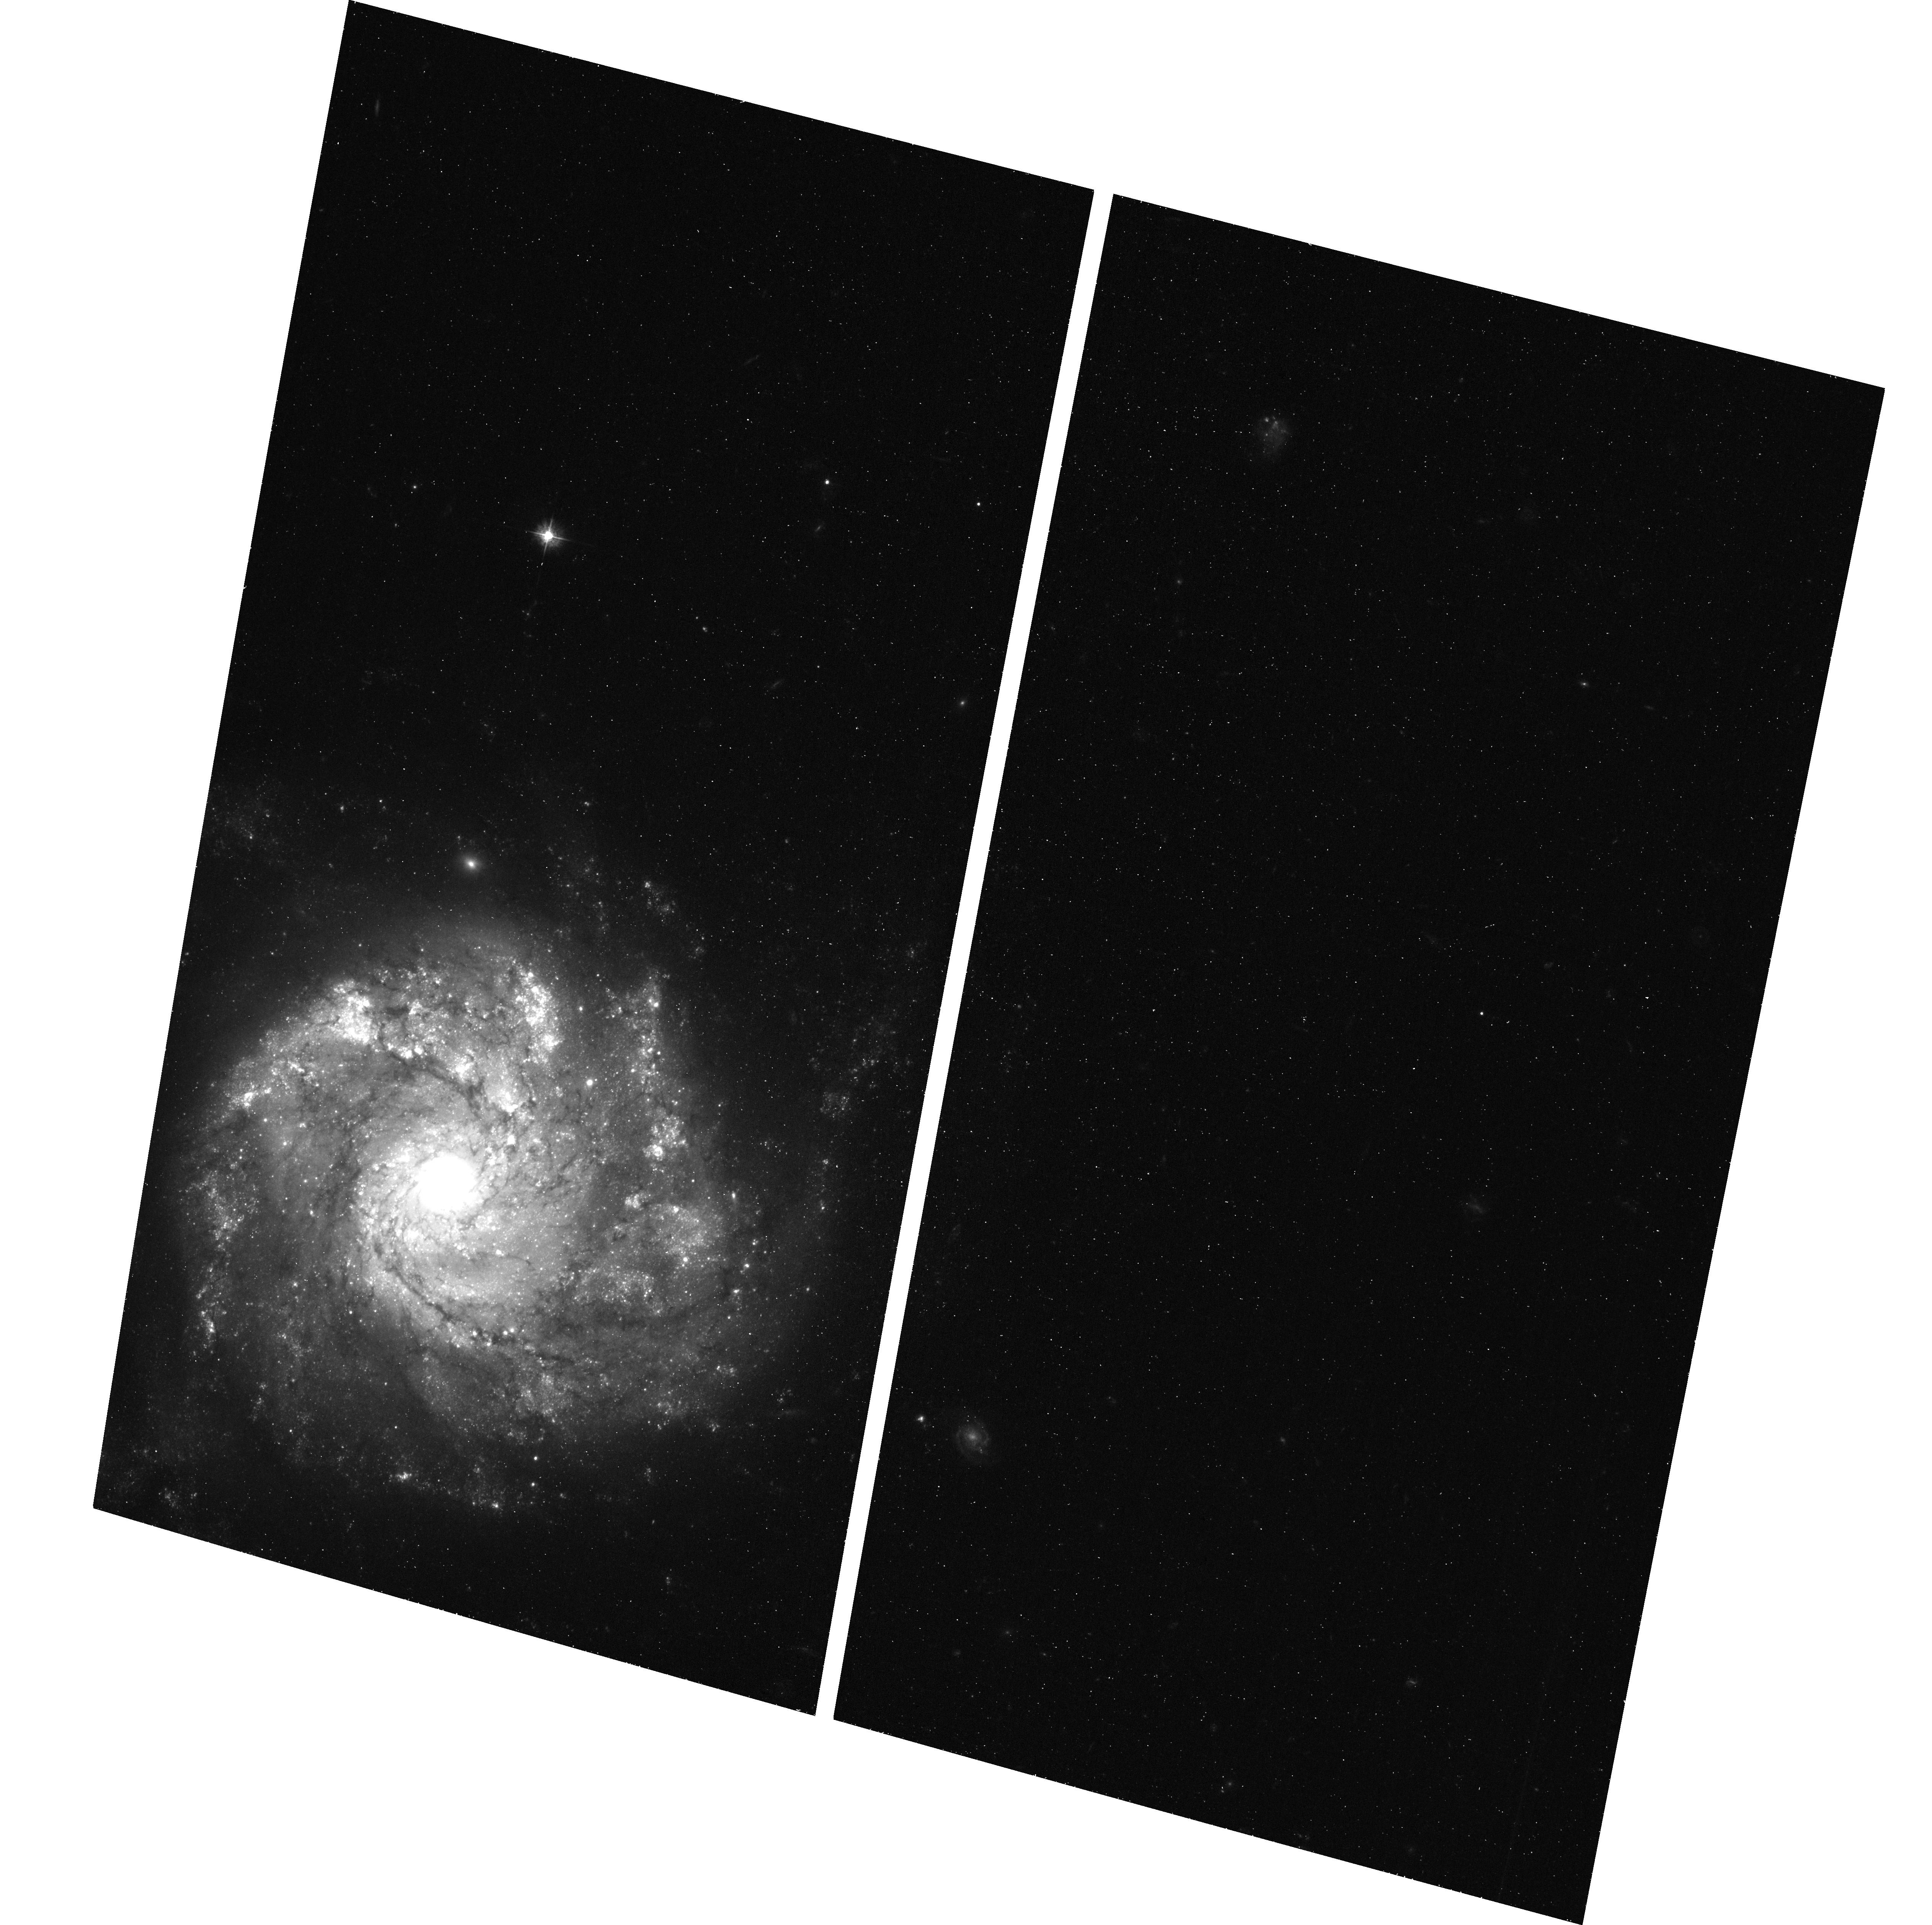
Target: SN-2012Z. Instrument: ACS/WFC. Filter: F435W. Exposure: 40 min. Observation ID: hst_13757_03_acs_wfc_f435w_jcmu03

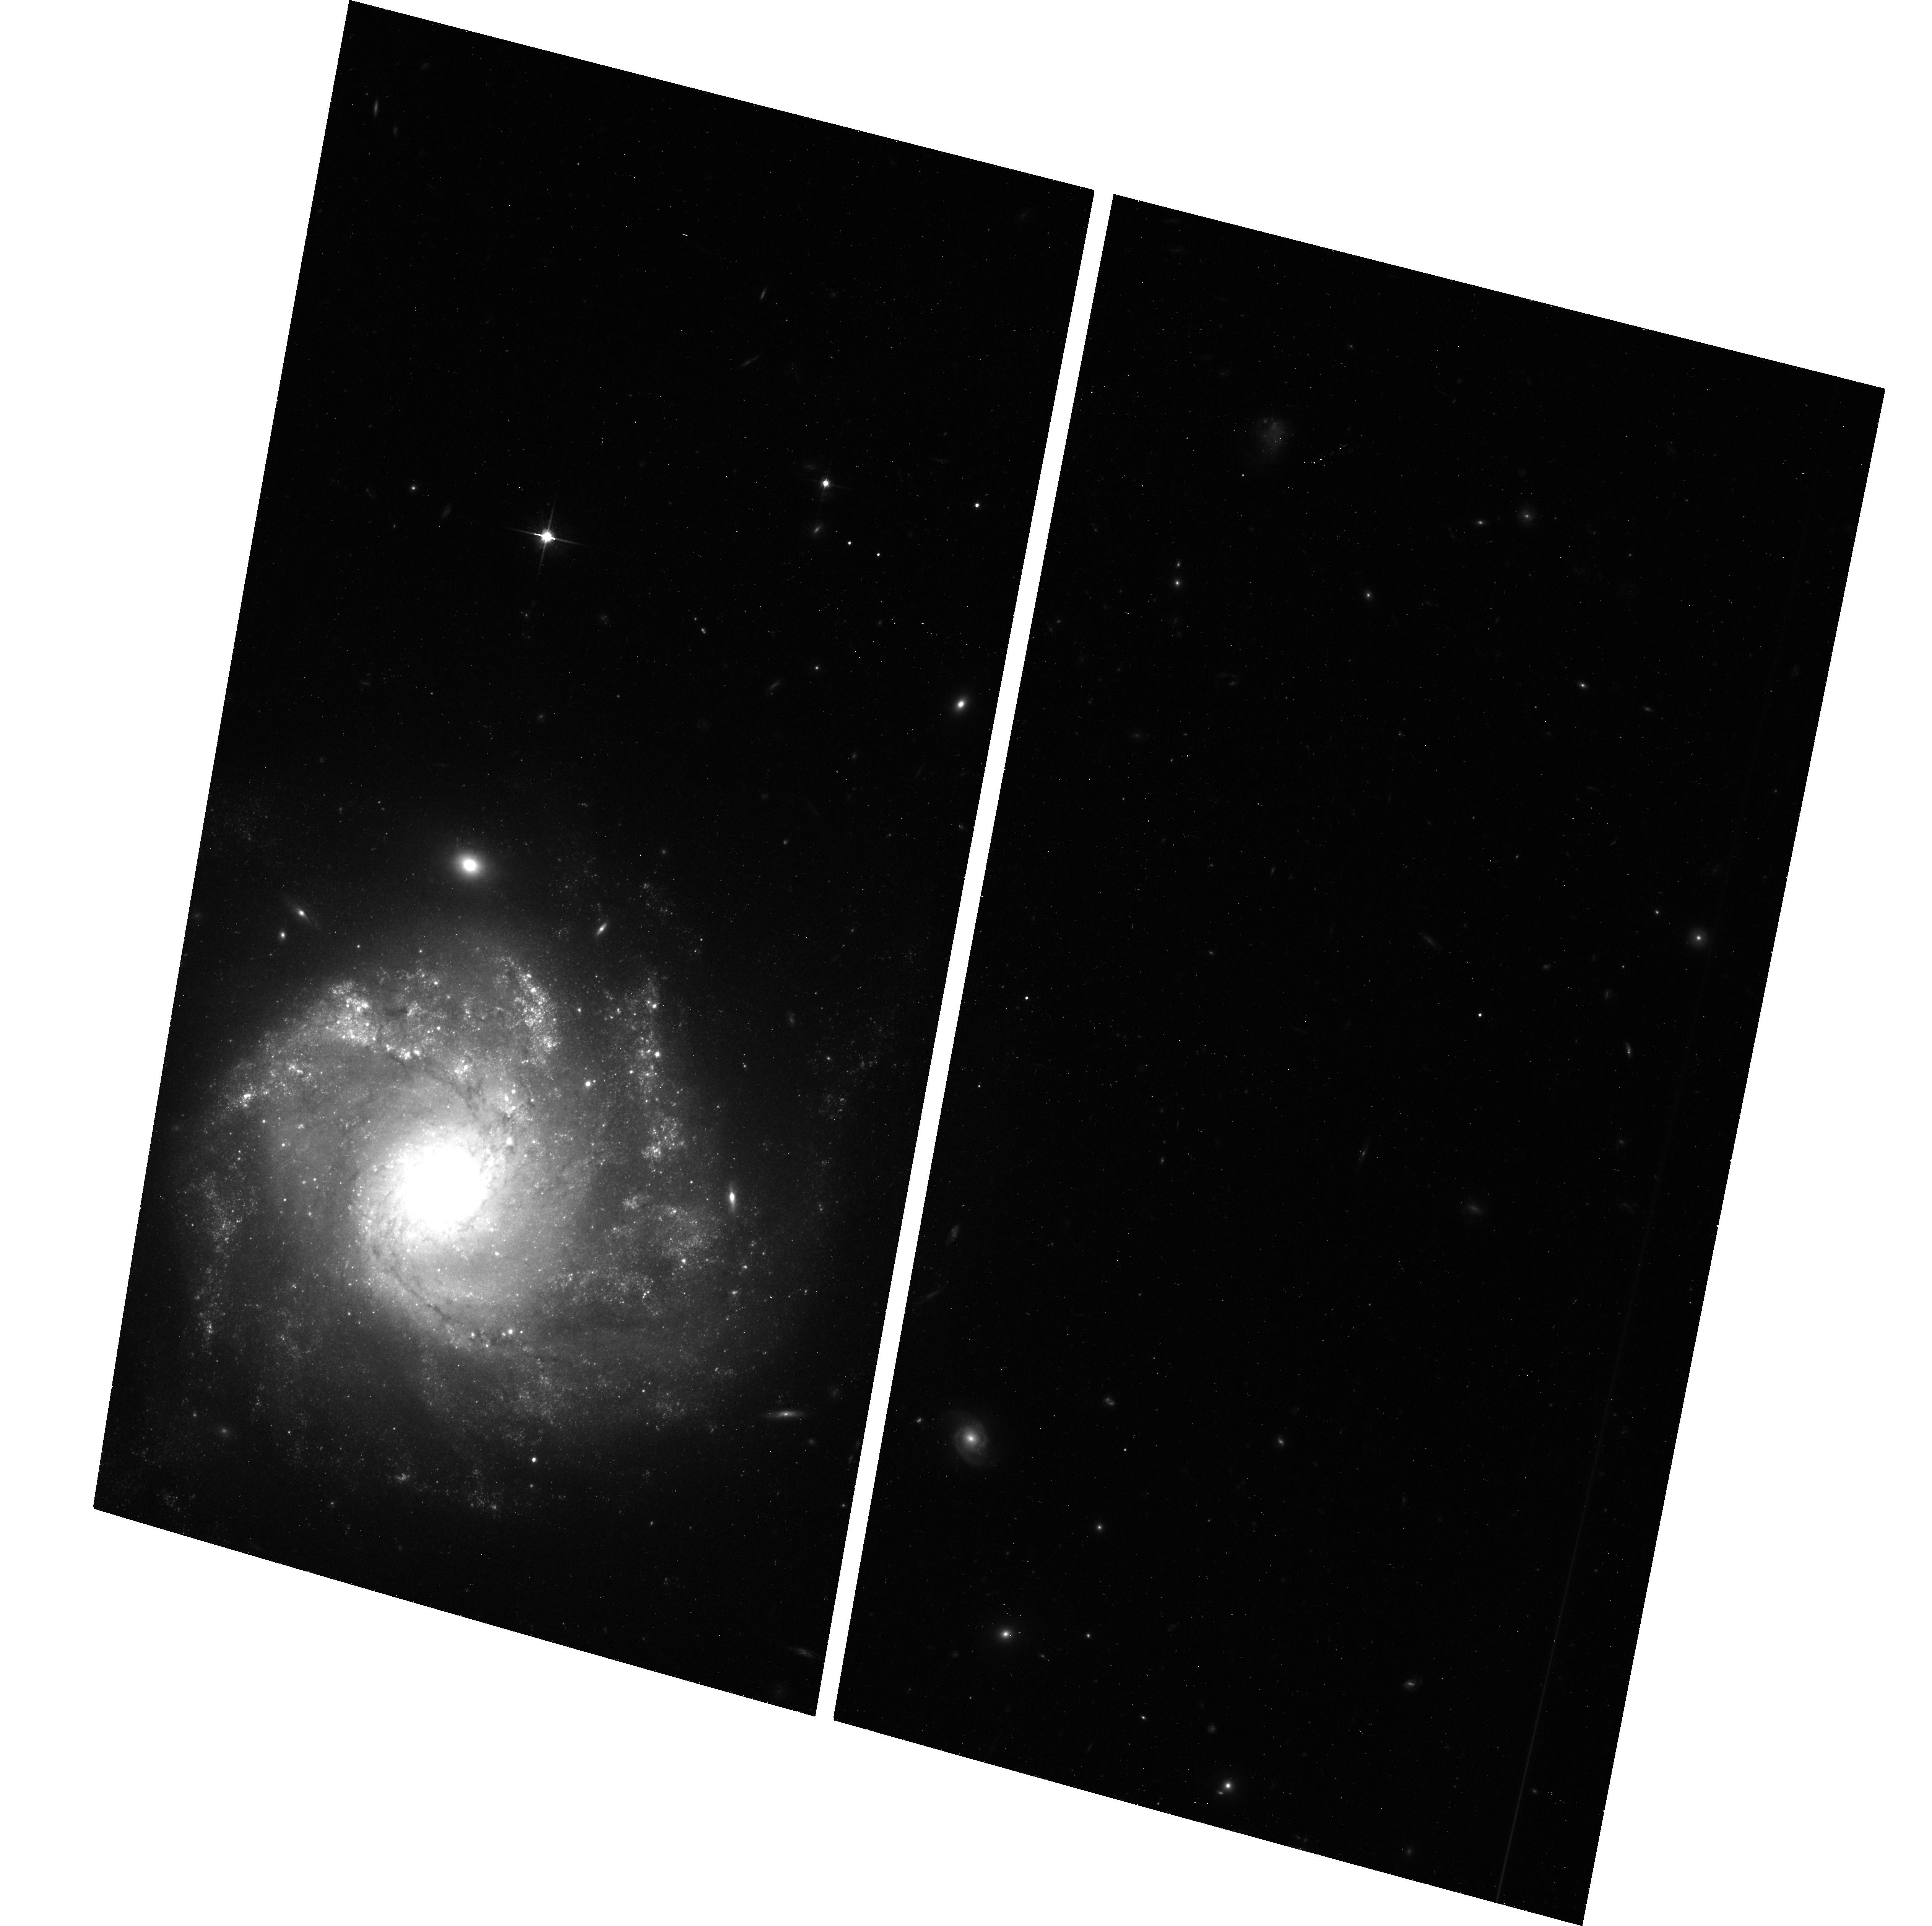
Target: SN-2012Z. Instrument: ACS/WFC. Filter: F814W. Exposure: 43 min. Observation ID: hst_13757_02_acs_wfc_f814w_jcmu02

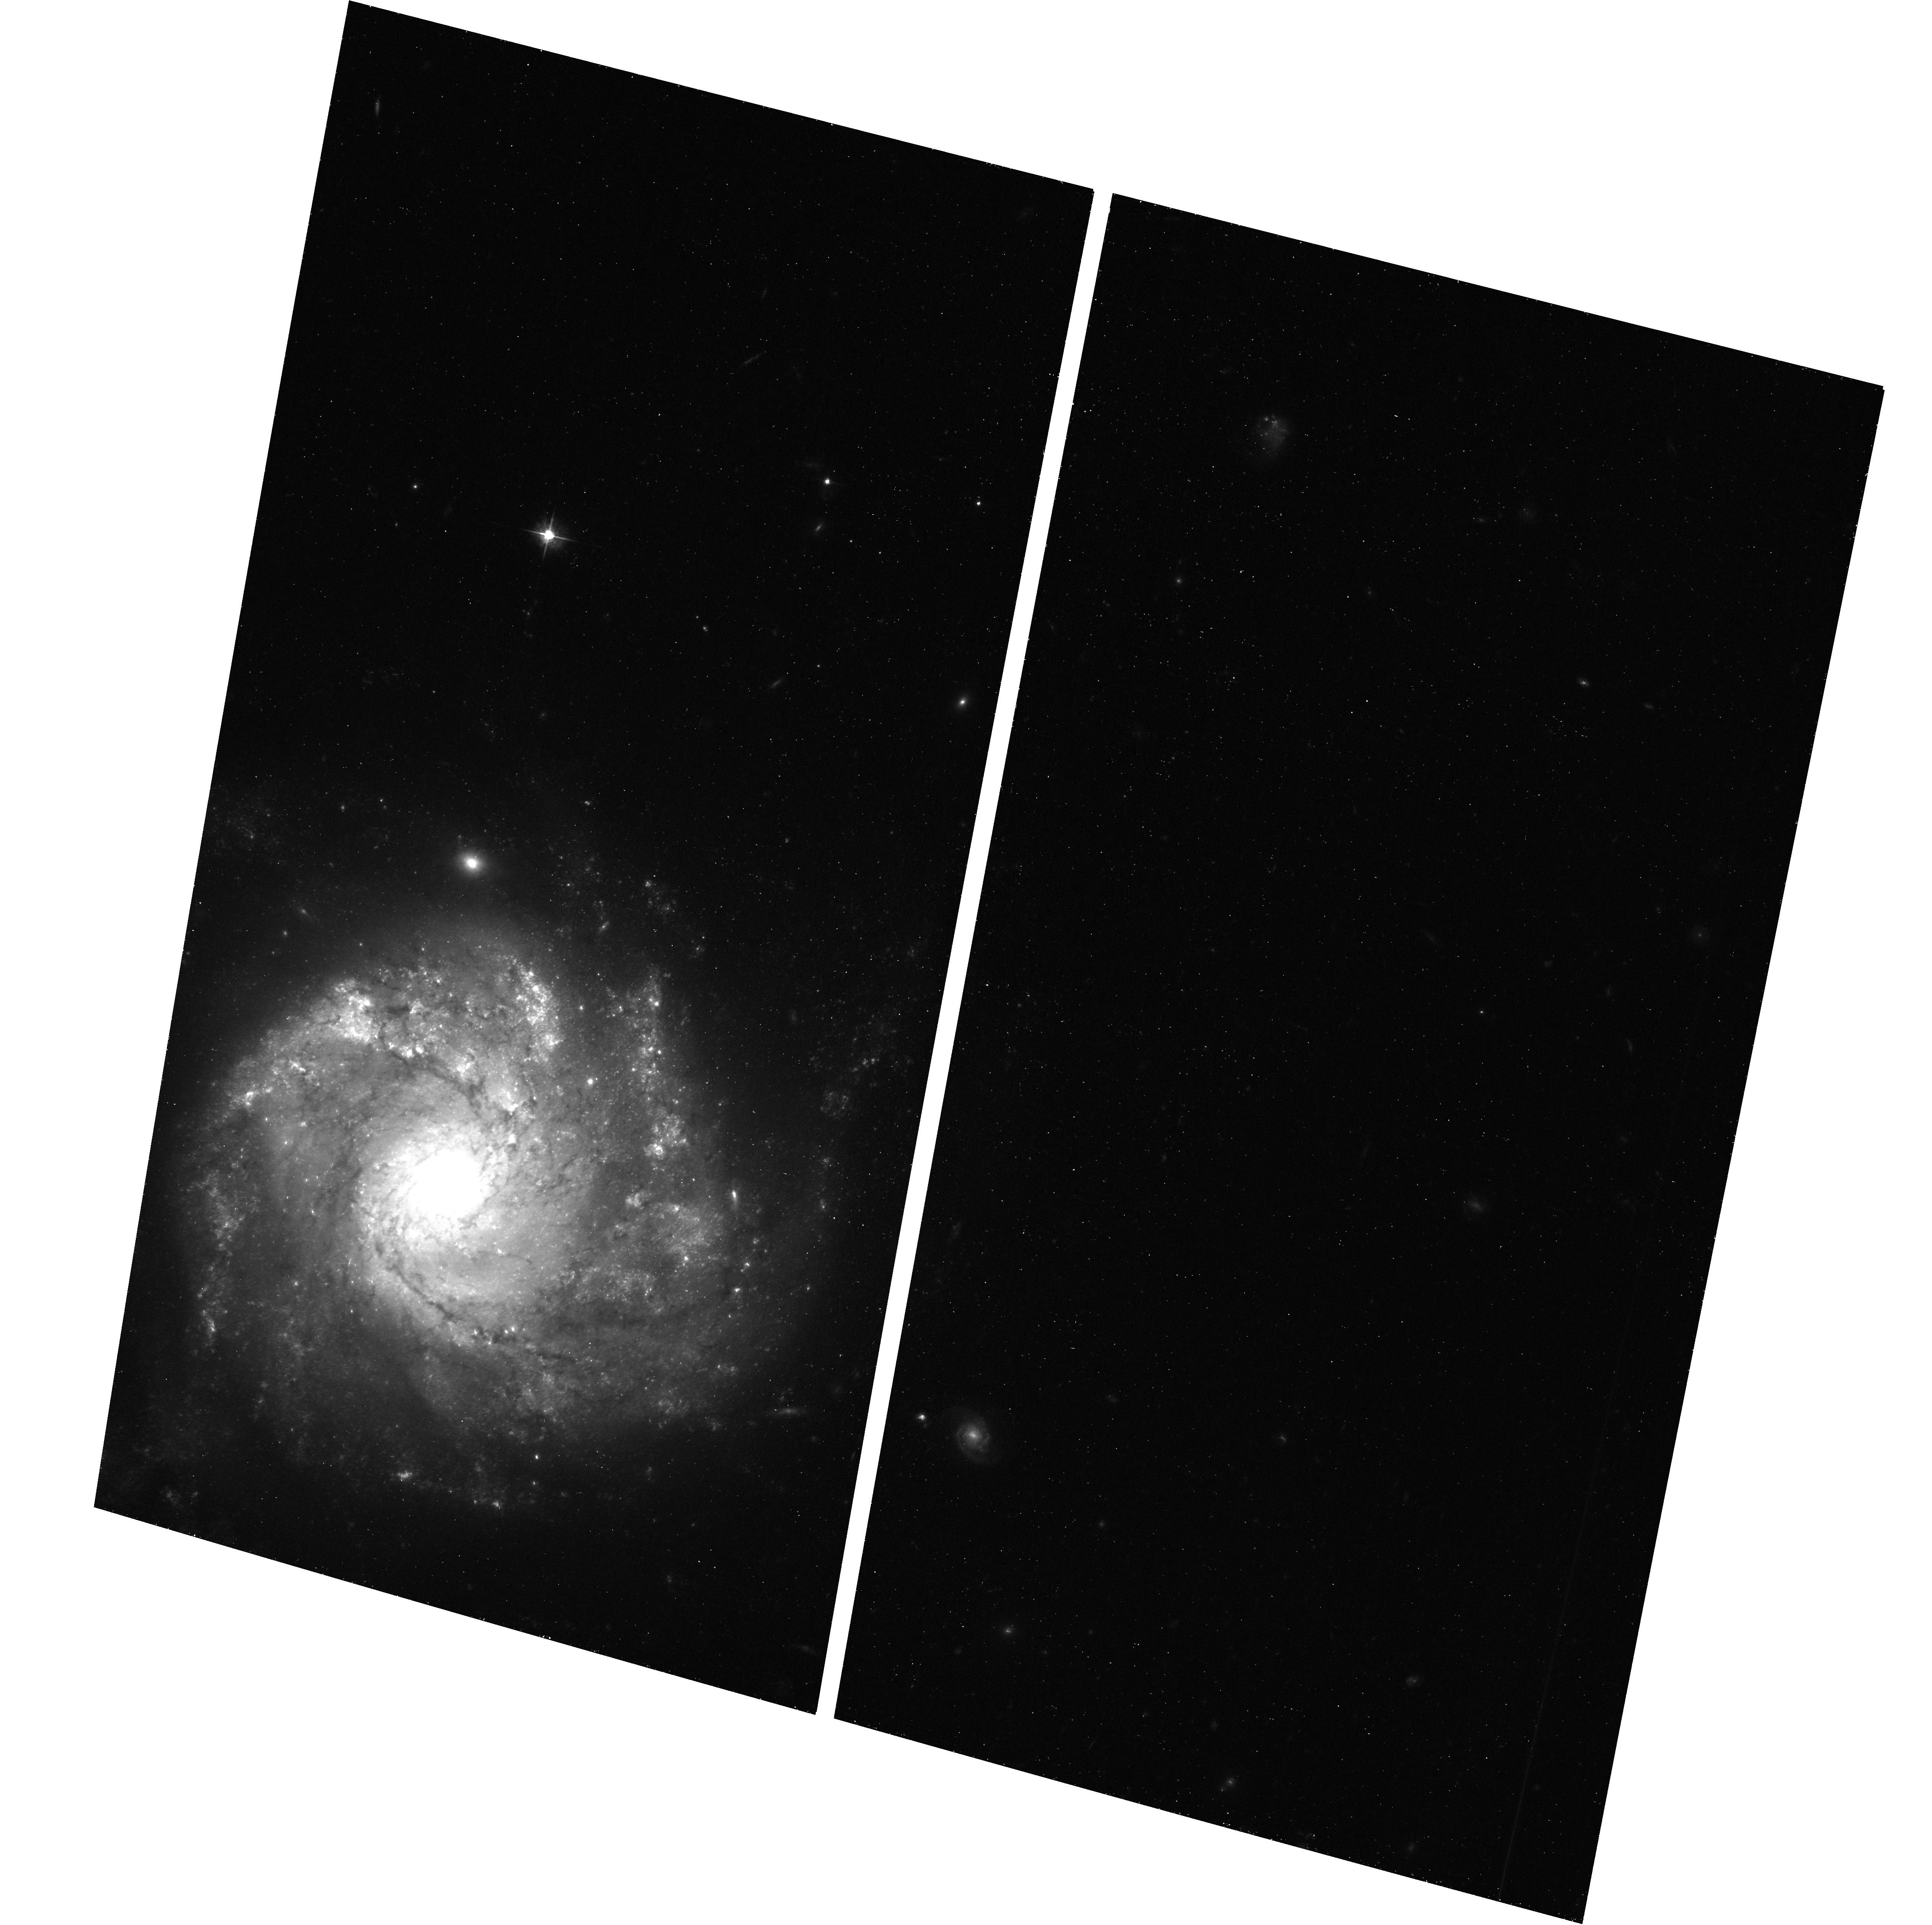
Target: SN-2012Z. Instrument: ACS/WFC. Filter: F555W. Exposure: 43 min. Observation ID: hst_13757_01_acs_wfc_f555w_jcmu01

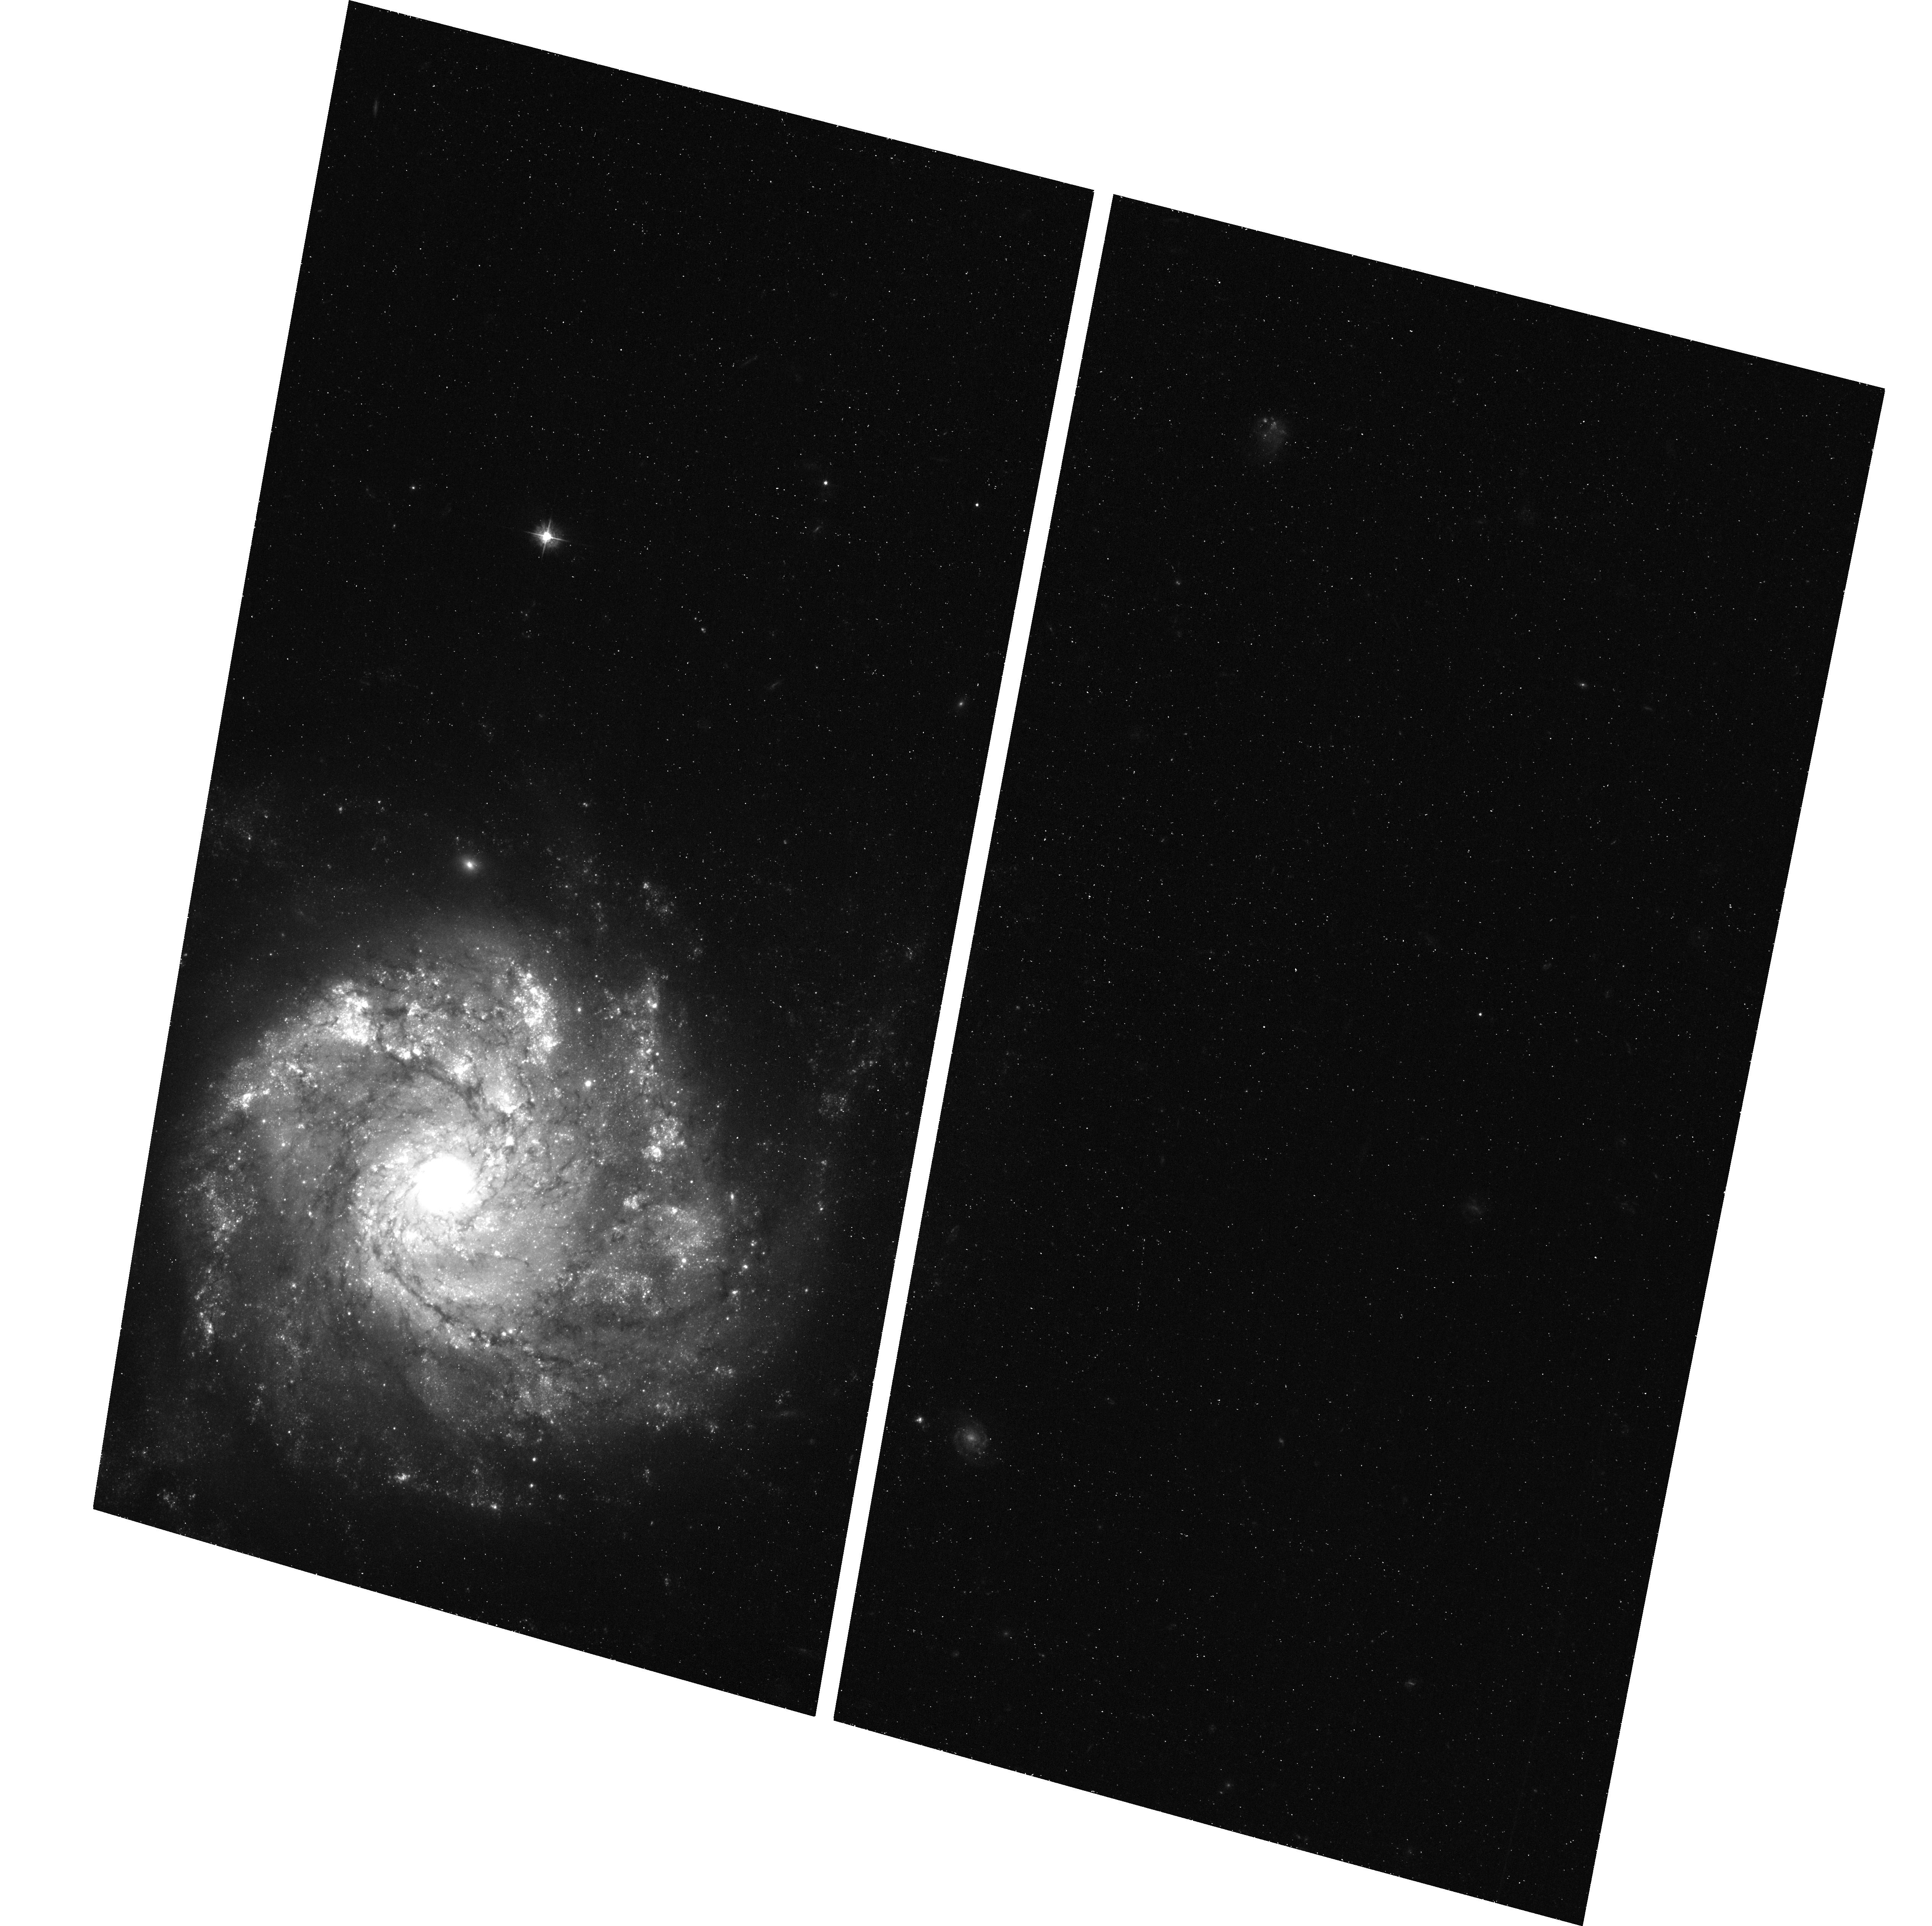
Target: SN-2012Z. Instrument: ACS/WFC. Filter: F435W. Exposure: 40 min. Observation ID: hst_13757_04_acs_wfc_f435w_jcmu04

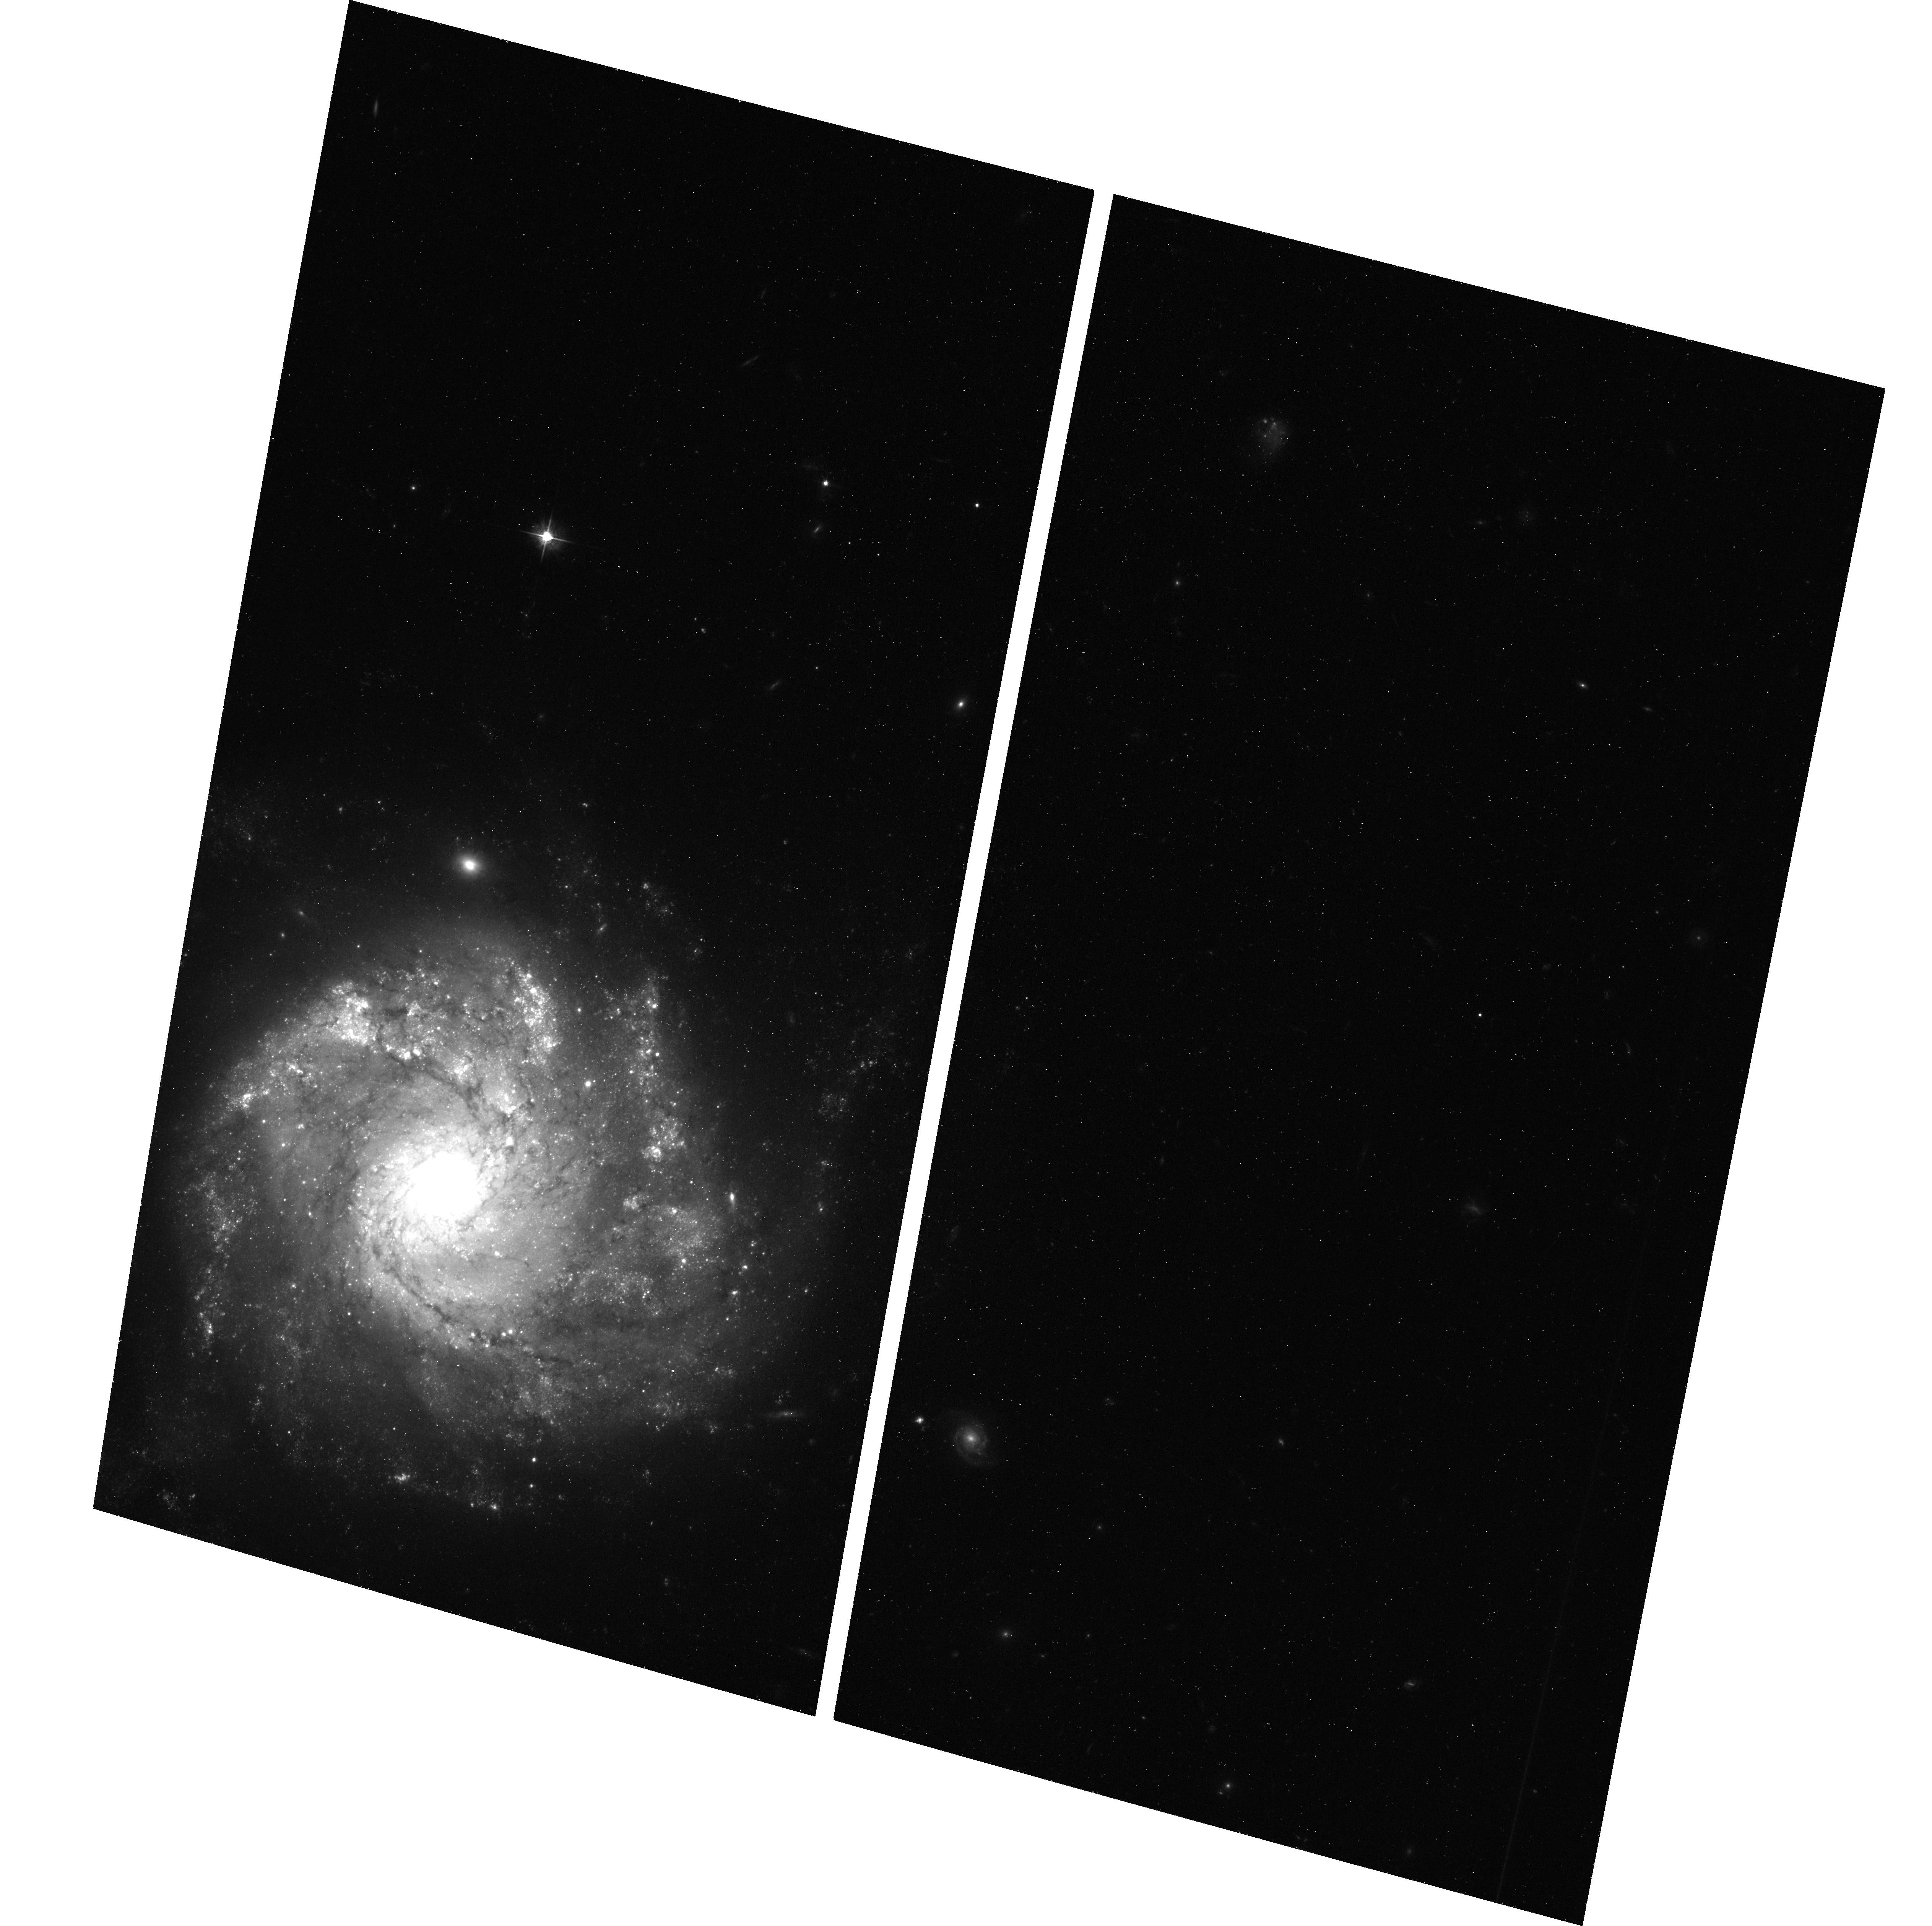
Target: SN-2012Z. Instrument: ACS/WFC. Filter: F555W. Exposure: 43 min. Observation ID: hst_13757_02_acs_wfc_f555w_jcmu02

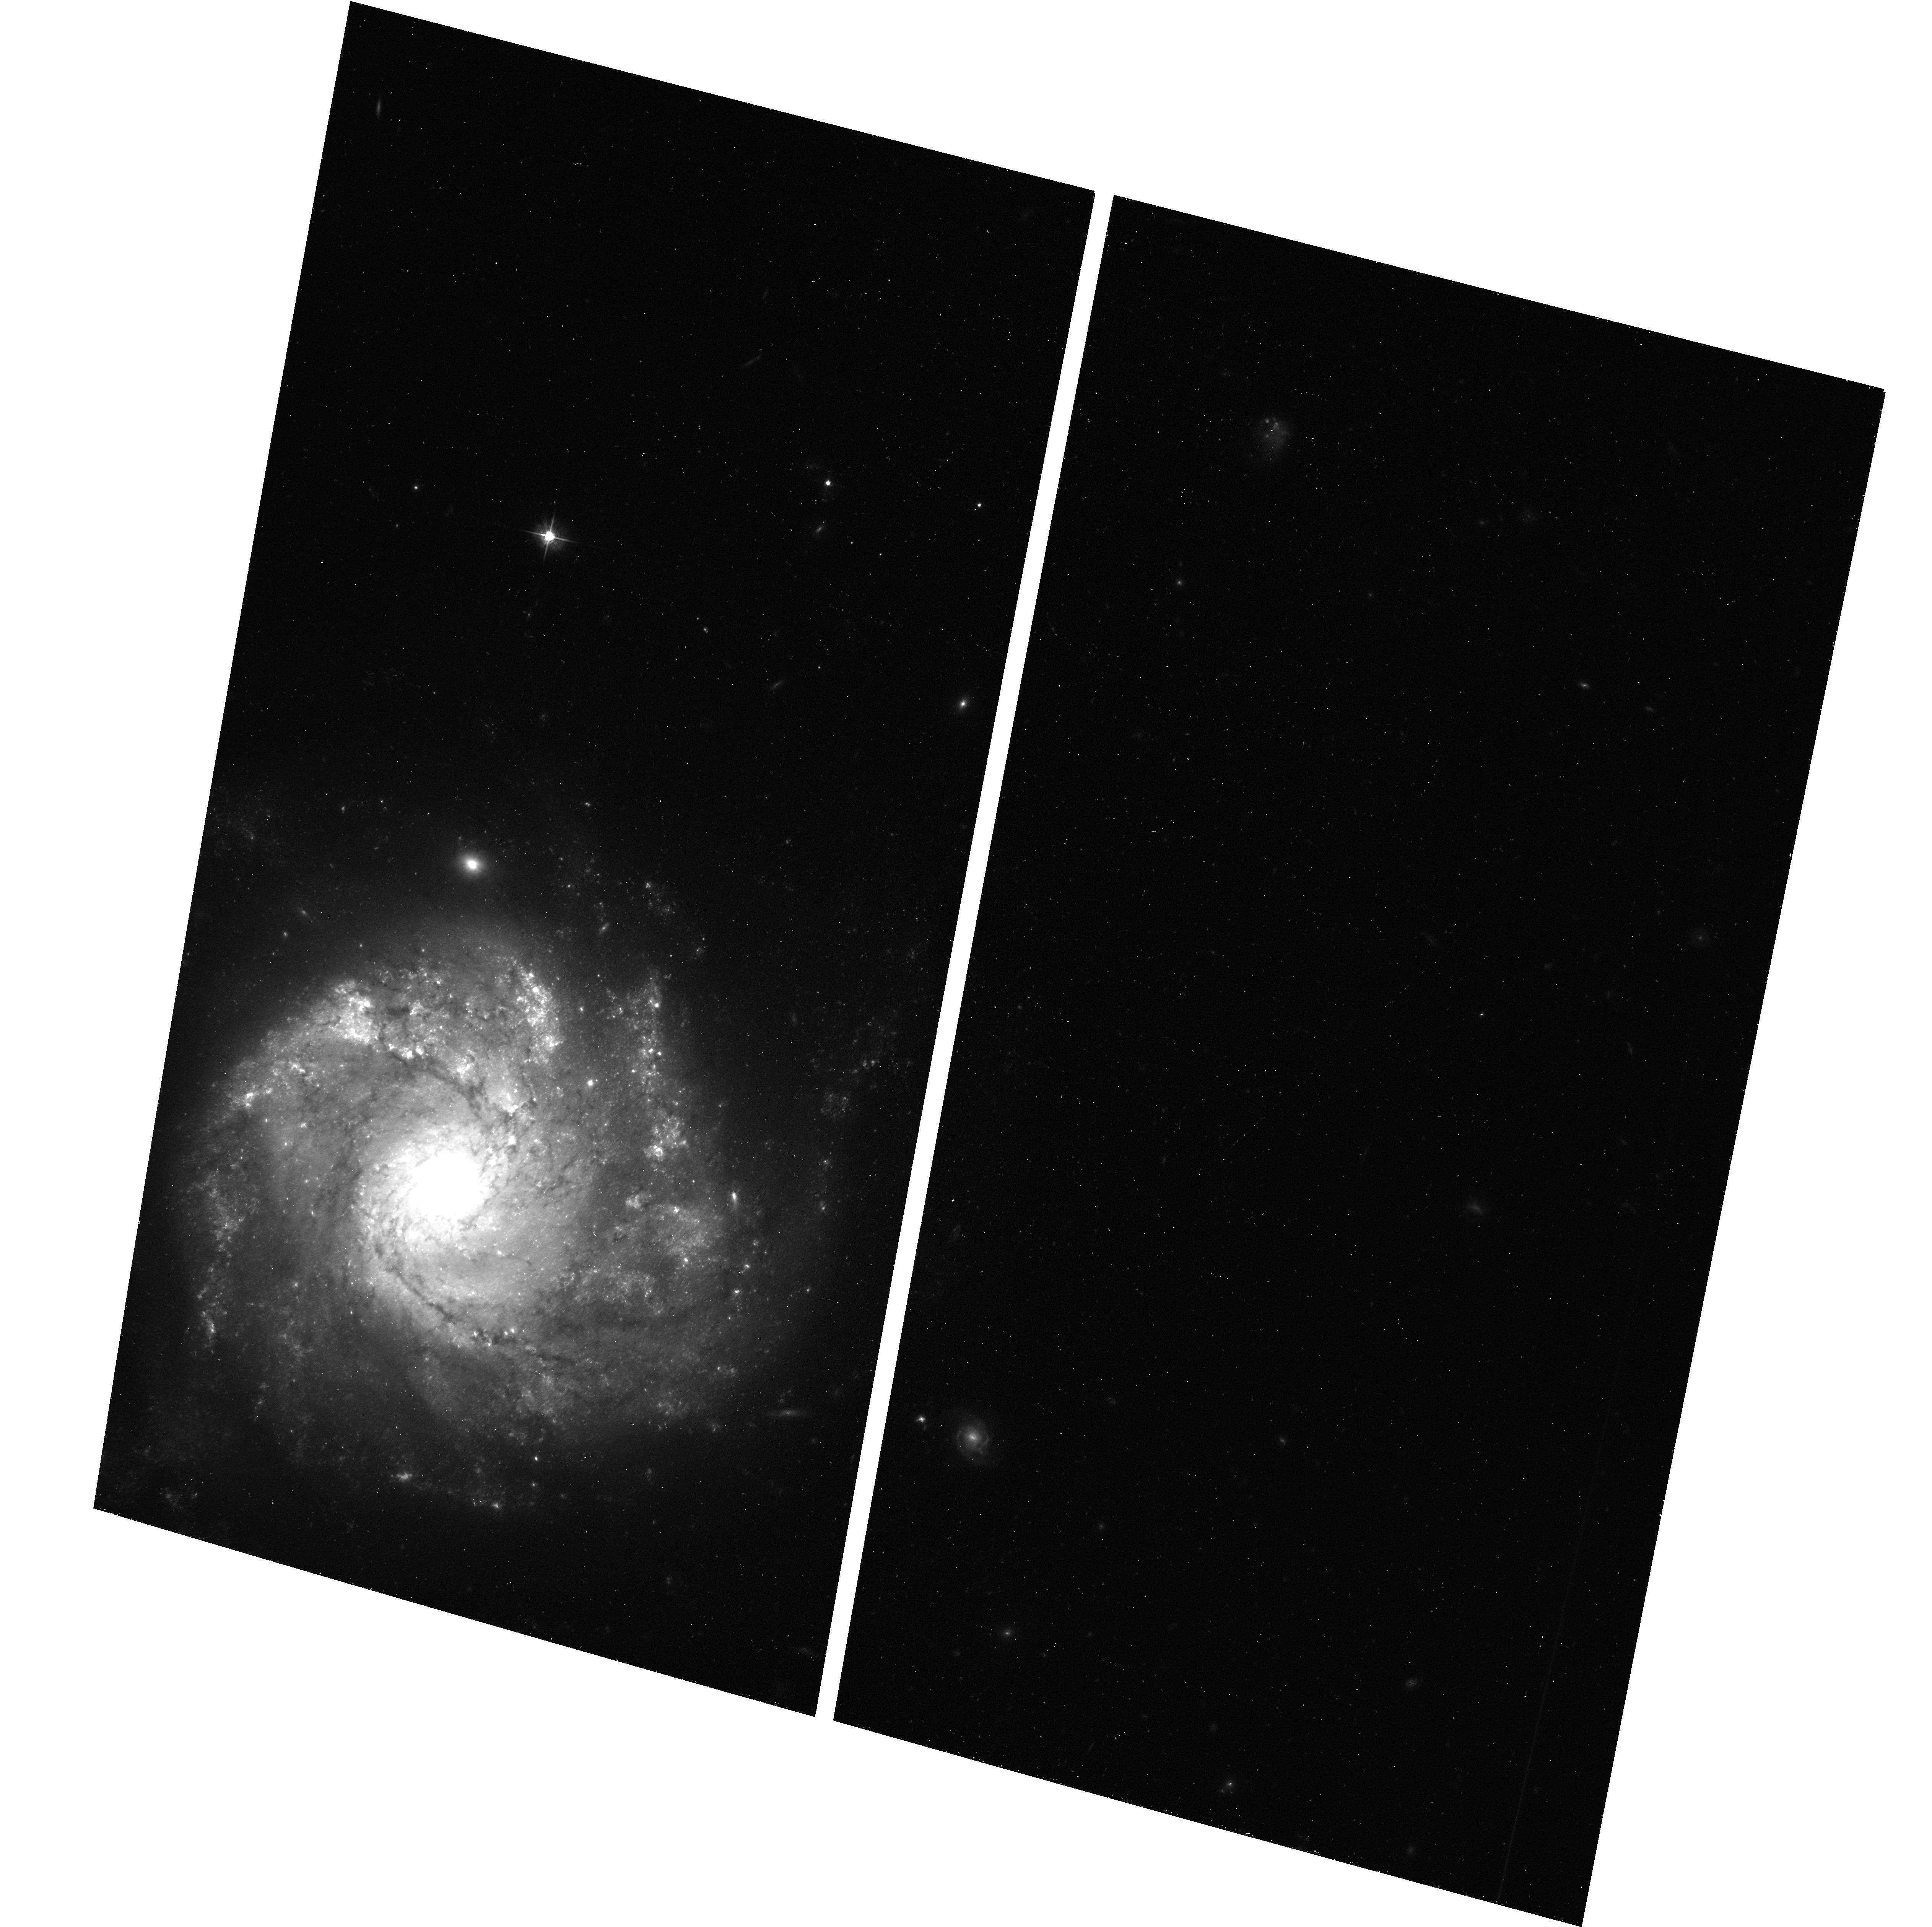
Target: SN-2012Z. Instrument: ACS/WFC. Filter: F555W. Exposure: 40 min. Observation ID: hst_13757_05_acs_wfc_f555w_jcmu05

The Progenitor System of a Peculiar Thermonuclear White-Dwarf Supernova (PI: Jha, Saurabh W.)

Type Ia supernovae (SN Ia) have enormous importance to cosmology and astrophysics, but their progenitors and explosion mechanisms are not known in detail. Recently, observations and theoretical models have suggested that not all thermonuclear white-dwarf supernova explosions are normal SN Ia. In particular, type Iax supernovae (peculiar cousins to SN Ia), are also thought to be exploding white dwarfs. In deep and serendipitous HST pre-explosion data, we have discovered a luminous, blue progenitor system for the type Iax SN 2012Z in NGC 1309. The light in this system, called S1, could be dominated by: a companion star to the exploding white dwarf, accretion onto the exploding white dwarf, a massive star that exploded (suggesting SN Iax are not in fact white-dwarf supernovae), or if we were very unlucky, an unrelated star in a chance alignment. Here we propose HST Cycle 22 ACS/WFC optical imaging to see what, if anything, has happened to S1. These data will allow us to definitively confirm and characterize what may be the first progenitor system discovered for a thermonuclear white dwarf supernova.